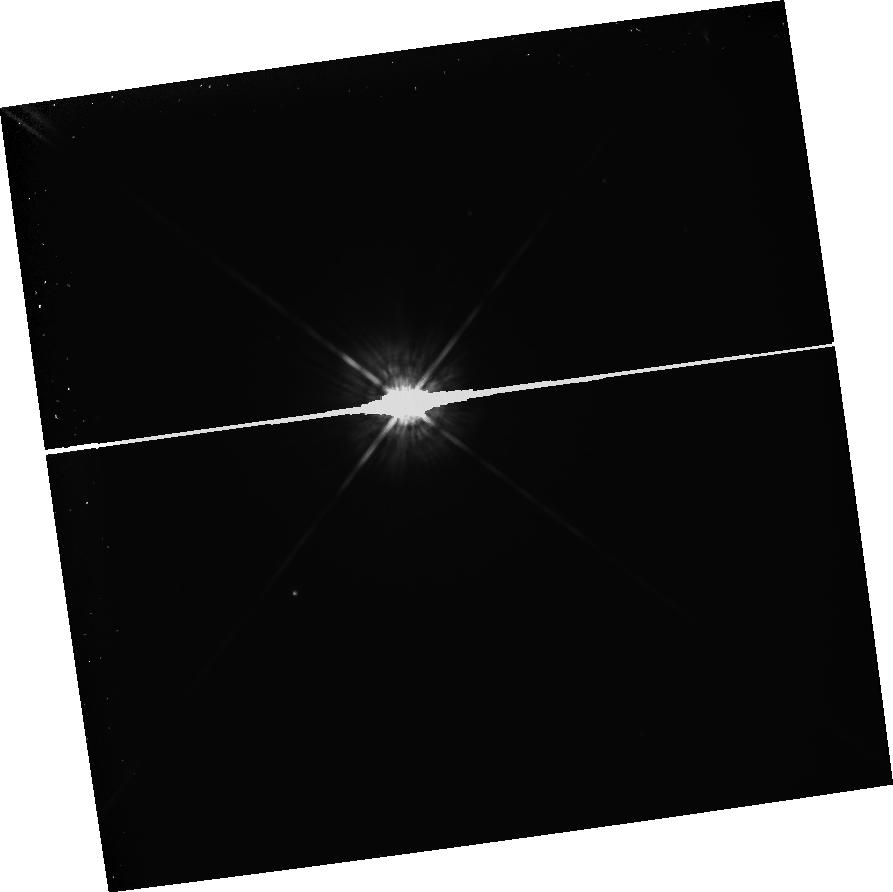
Target: BD+4D3561. Instrument: WFPC2/PC. Filter: F675W. Exposure: 1.2 h. Observation ID: hst_5132_08_wfpc2_pc_f675w_u2kx08

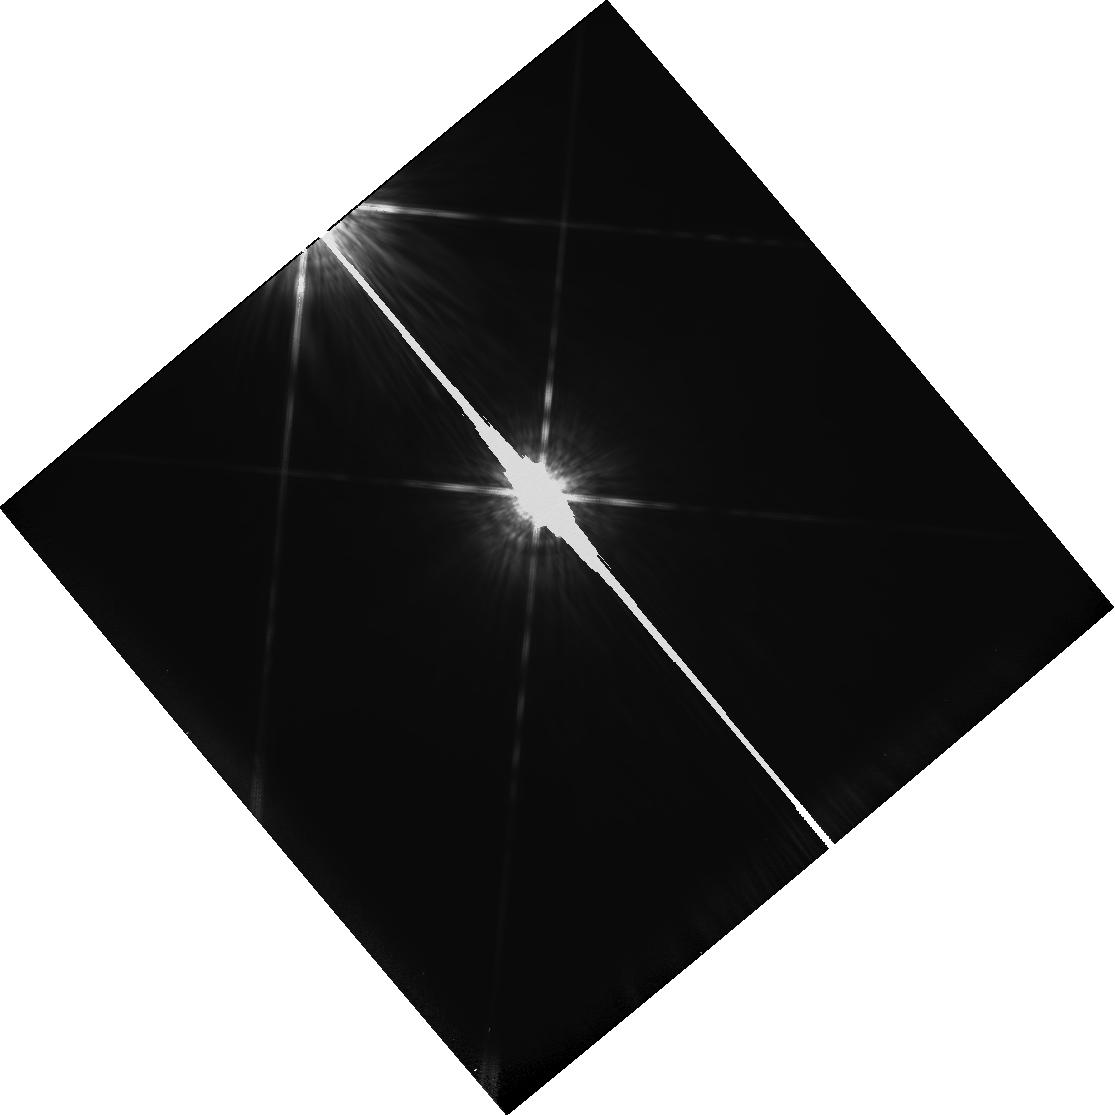
Target: HD128621. Instrument: WFPC2/PC. Filter: F850LP. Exposure: 2 min. Observation ID: hst_5132_0d_wfpc2_pc_f850lp_u2kx0d

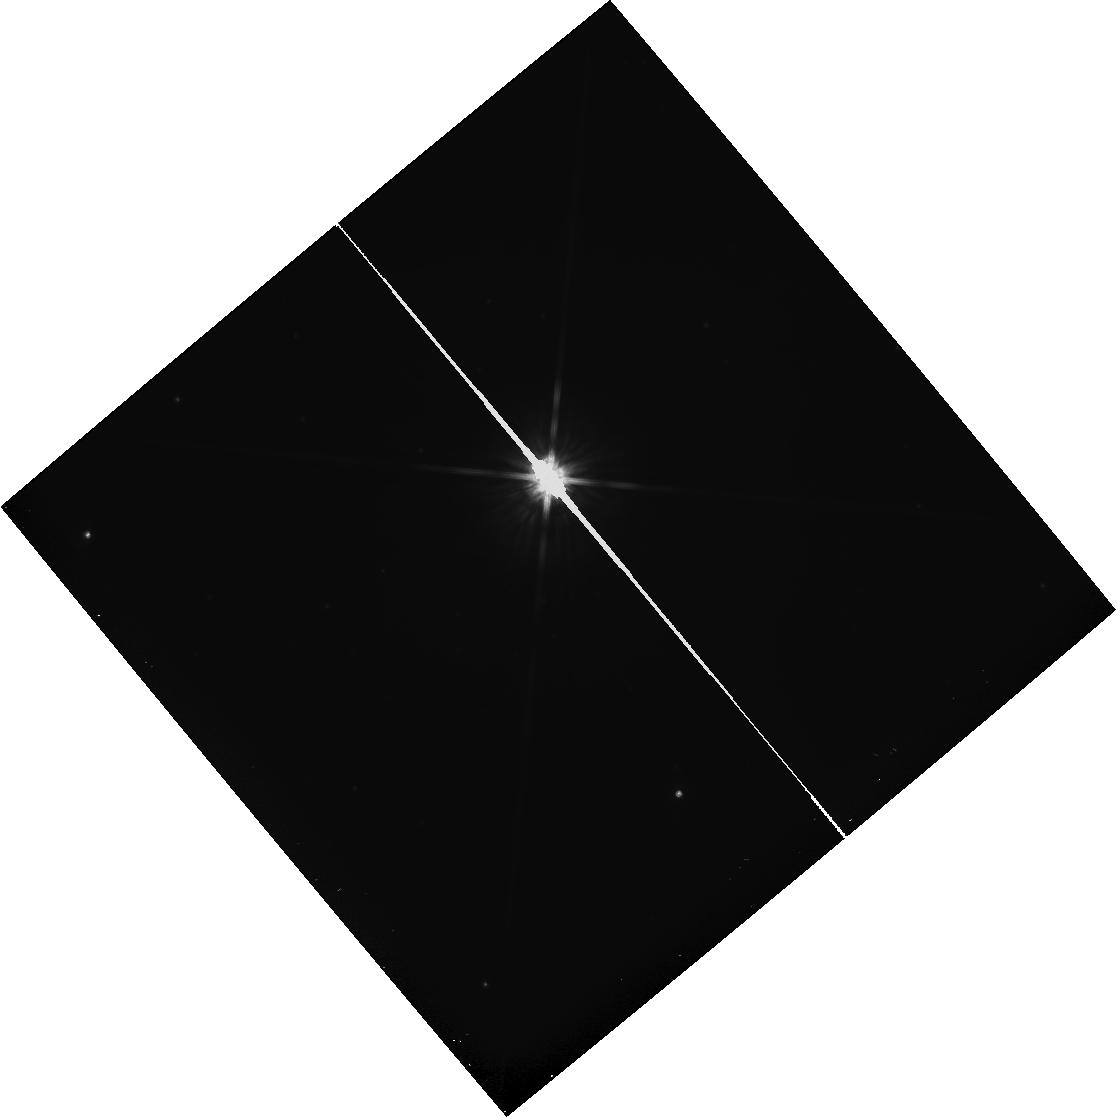
Target: PROXIMA-CEN. Instrument: WFPC2/PC. Filter: F814W. Exposure: 27 min. Observation ID: hst_5132_0f_wfpc2_pc_f814w_u2kx0f

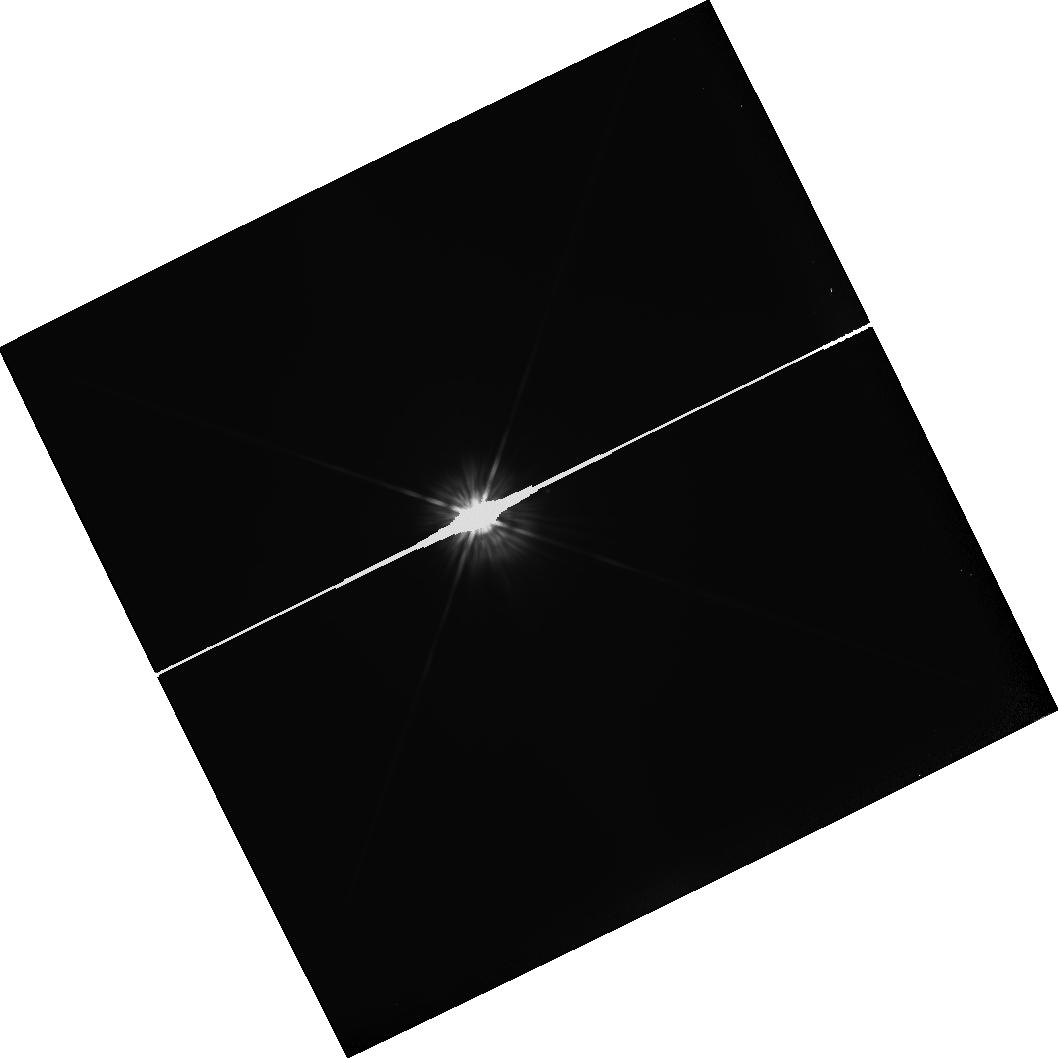
Target: HD16160. Instrument: WFPC2/PC. Filter: F555W. Exposure: 2 min. Observation ID: hst_5132_01_wfpc2_pc_f555w_u2kx01

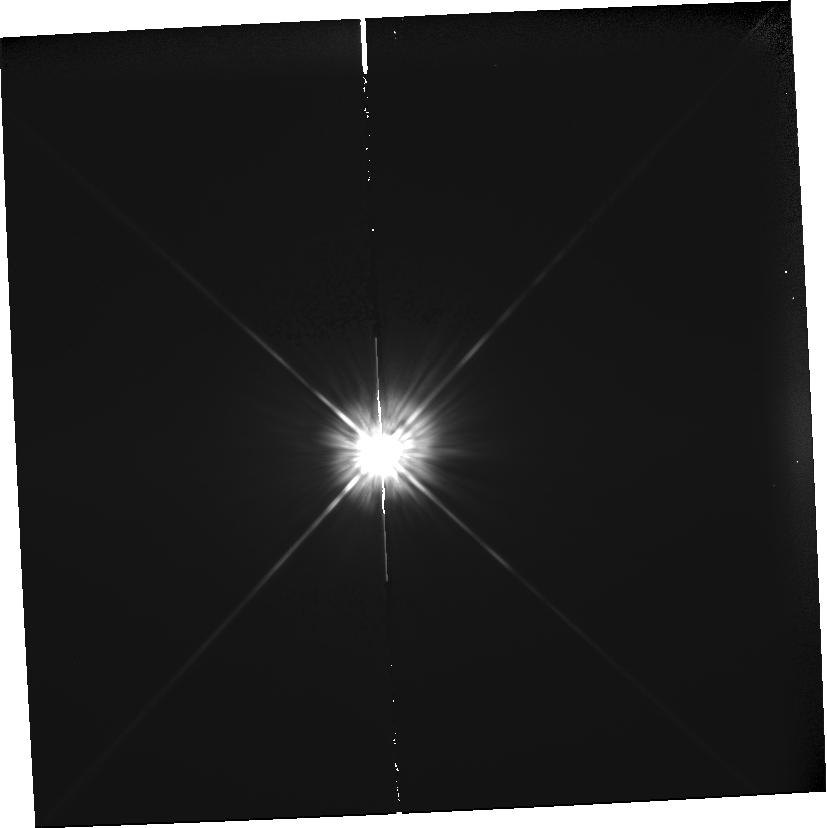
Target: HD90839. Instrument: WFPC2/PC. Filter: F555W. Exposure: 2 min. Observation ID: hst_5132_0g_wfpc2_pc_f555w_u2kx0g

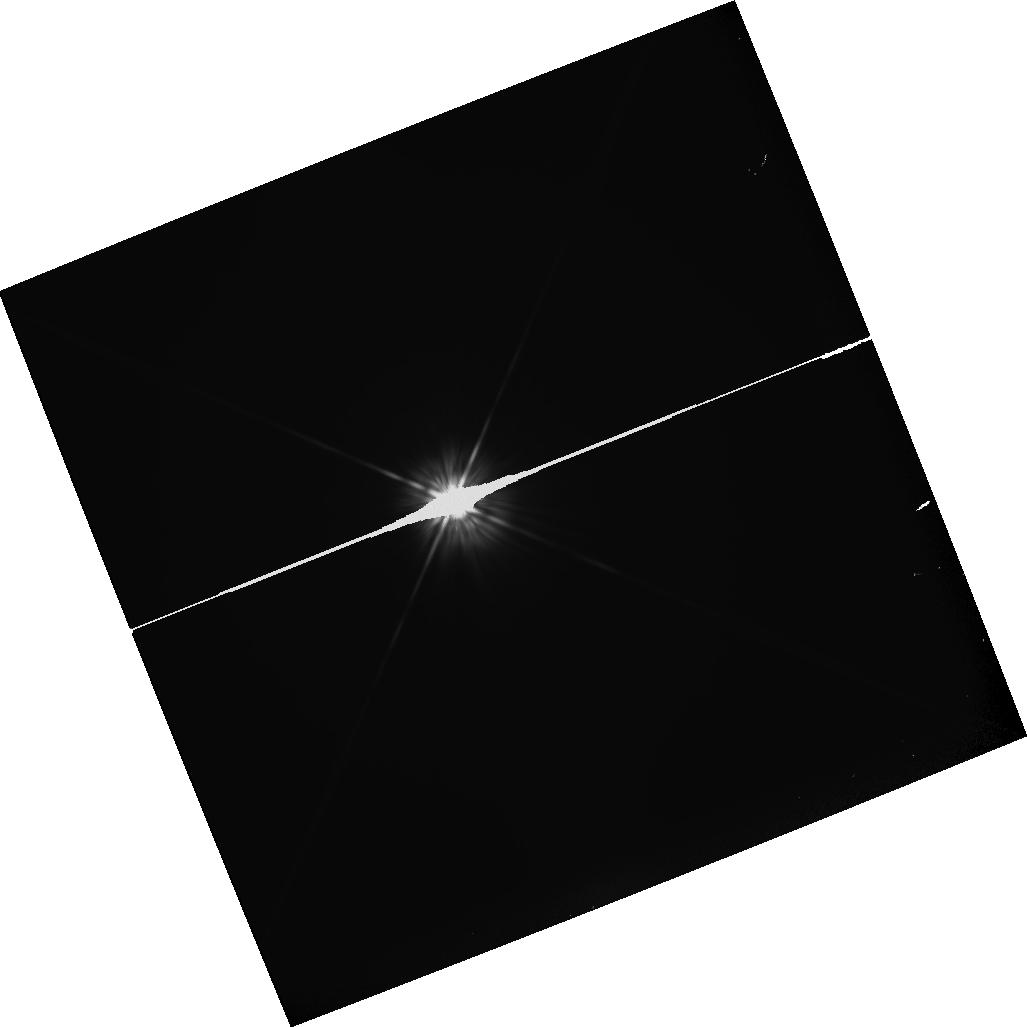
Target: HD10700. Instrument: WFPC2/PC. Filter: F555W. Exposure: 5 min. Observation ID: hst_5132_03_wfpc2_pc_f555w_u2kx03

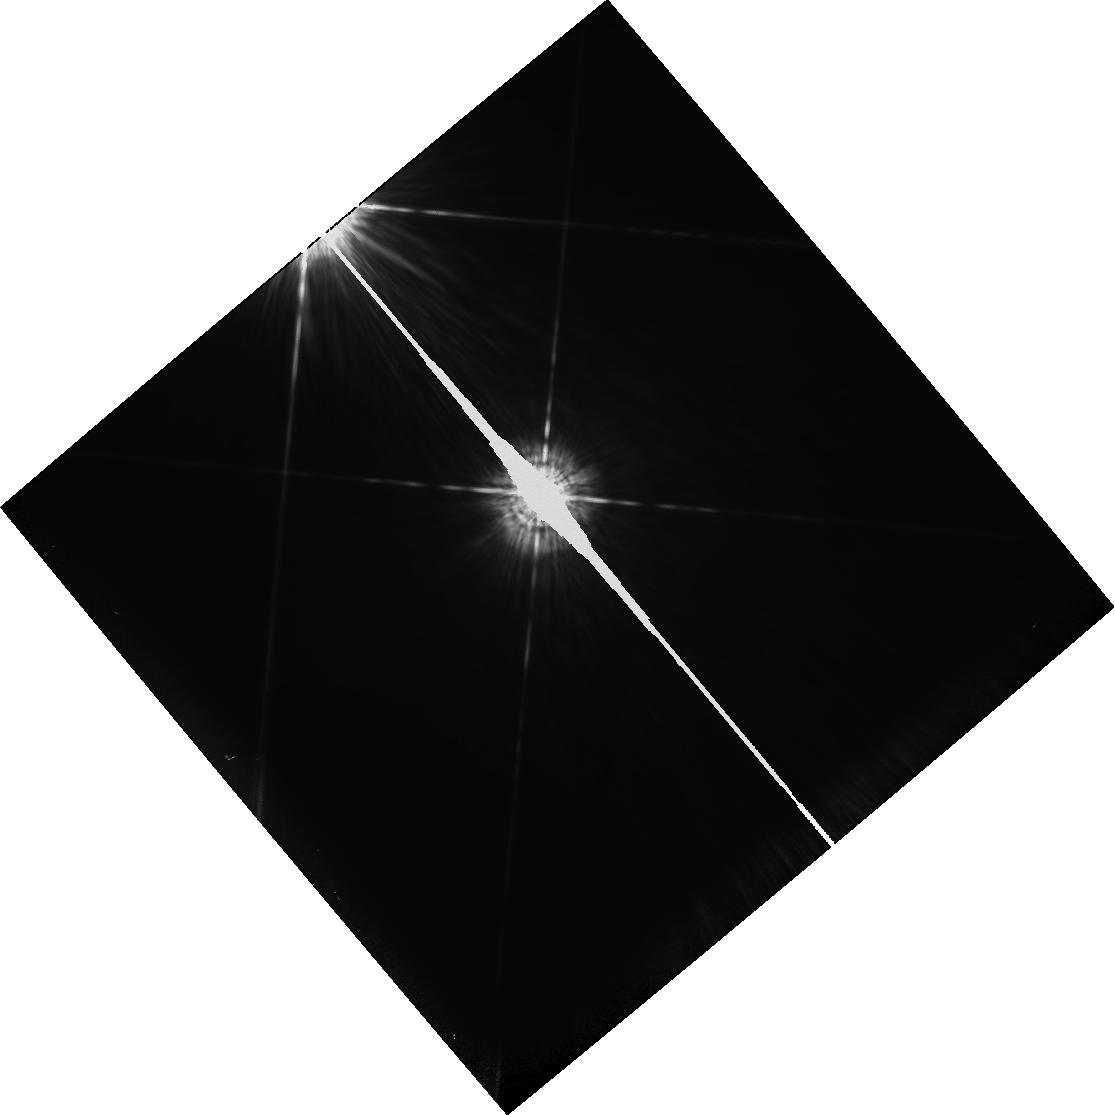
Target: HD128621. Instrument: WFPC2/PC. Filter: F547M. Exposure: 1 min. Observation ID: hst_5132_0c_wfpc2_pc_f547m_u2kx0c

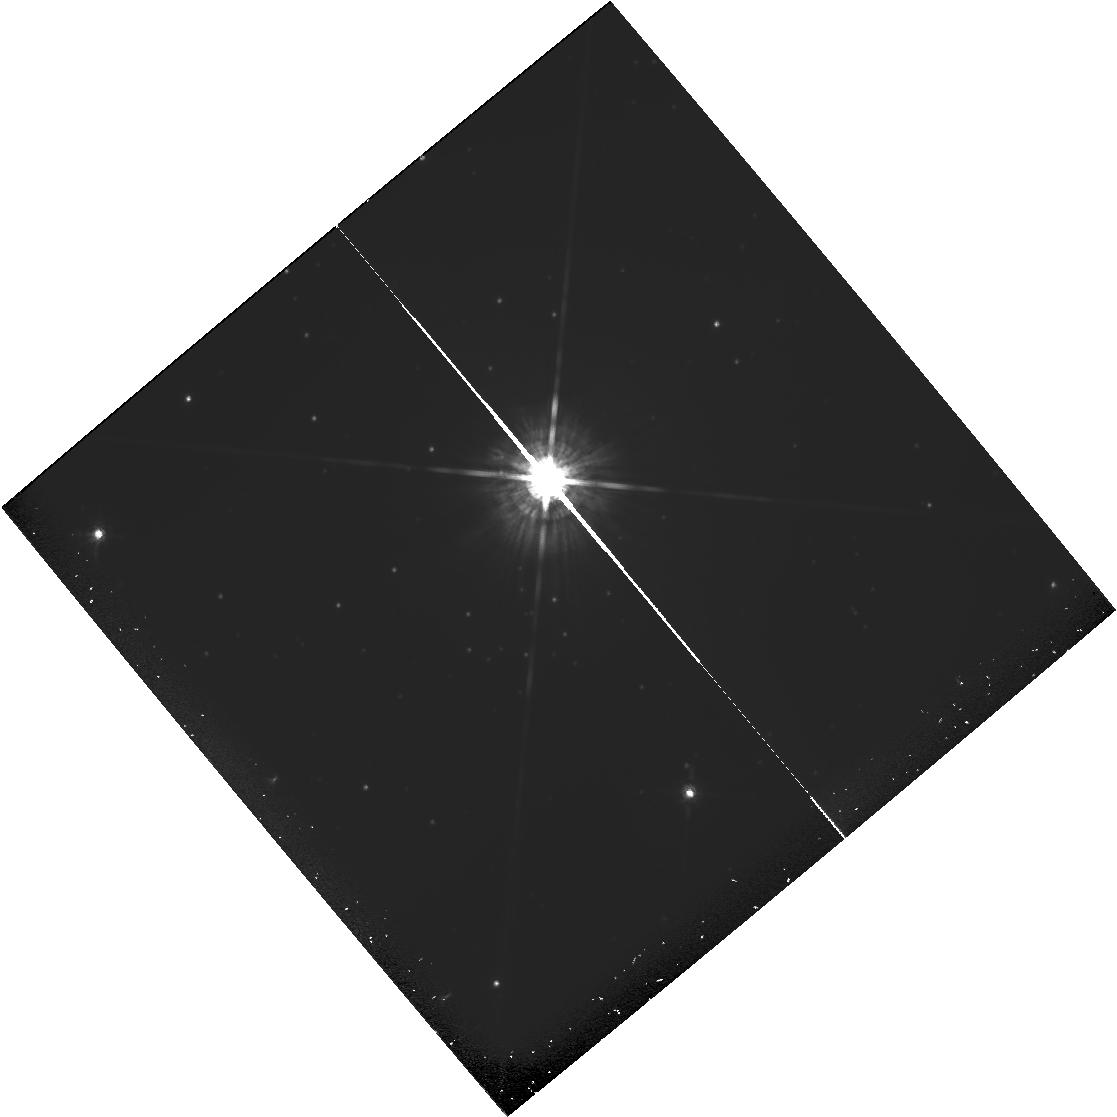
Target: PROXIMA-CEN. Instrument: WFPC2/PC. Filter: F675W. Exposure: 1.3 h. Observation ID: hst_5132_0e_wfpc2_pc_f675w_u2kx0e

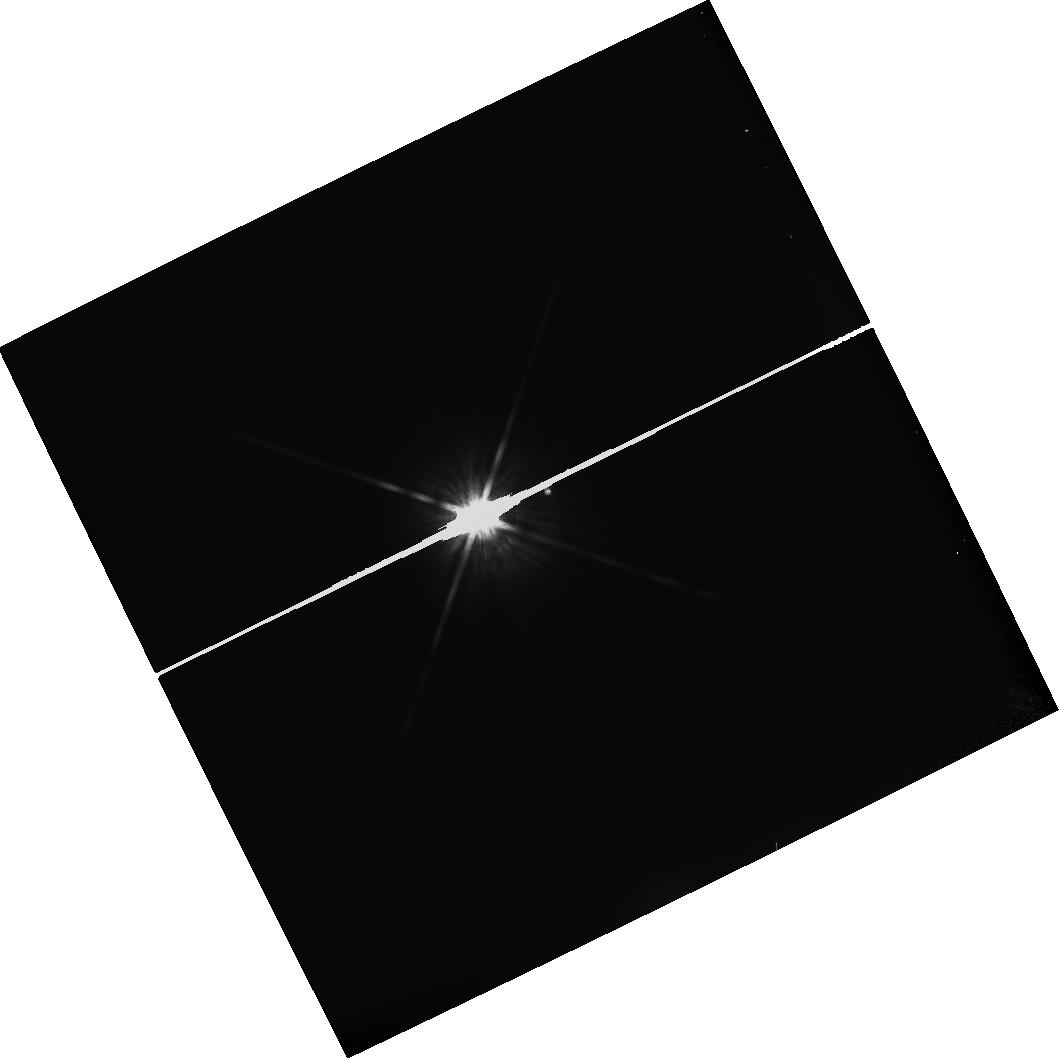
Target: HD16160. Instrument: WFPC2/PC. Filter: F814W. Exposure: 5 min. Observation ID: hst_5132_02_wfpc2_pc_f814w_u2kx02

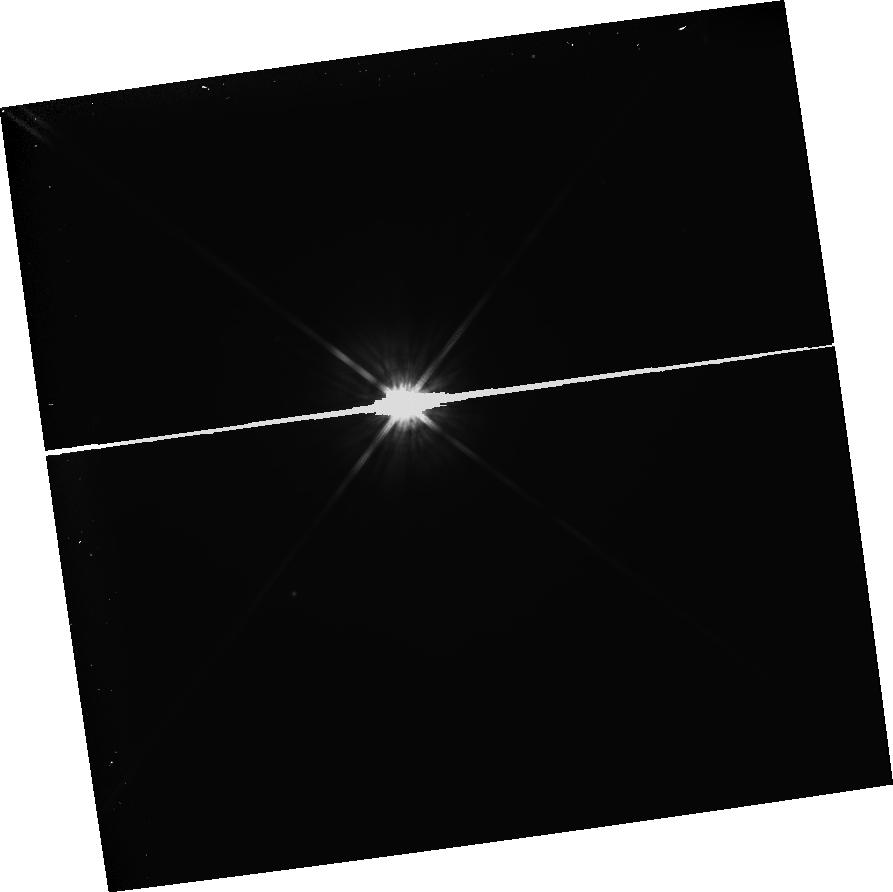
Target: BD+4D3561. Instrument: WFPC2/PC. Filter: F814W. Exposure: 20 min. Observation ID: hst_5132_08_wfpc2_pc_f814w_u2kx08

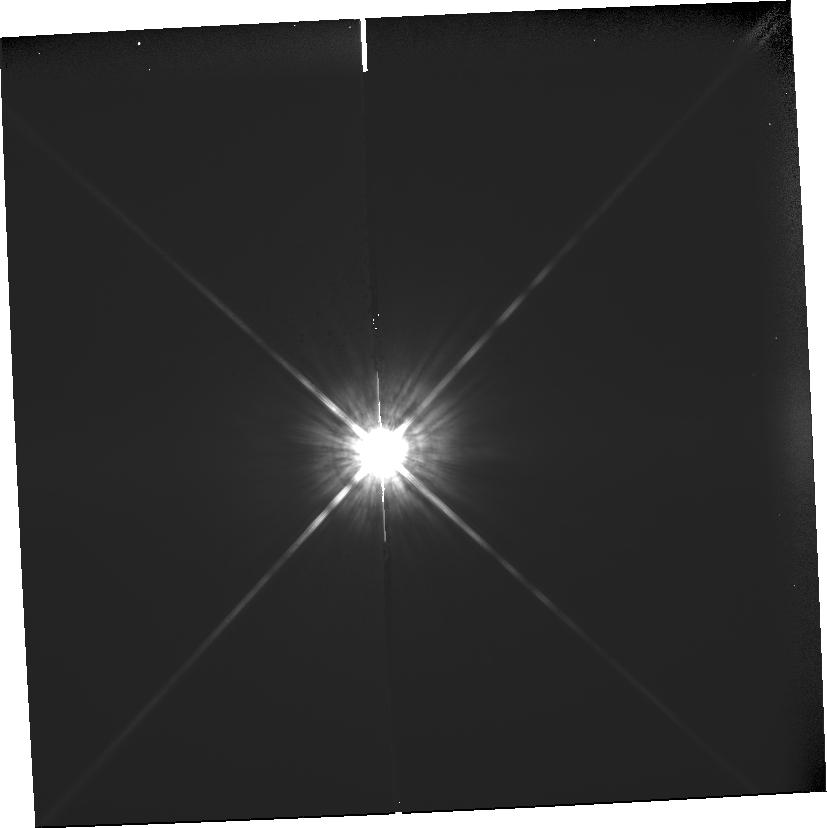
Target: HD90839. Instrument: WFPC2/PC. Filter: F814W. Exposure: 2 min. Observation ID: hst_5132_0g_wfpc2_pc_f814w_u2kx0g

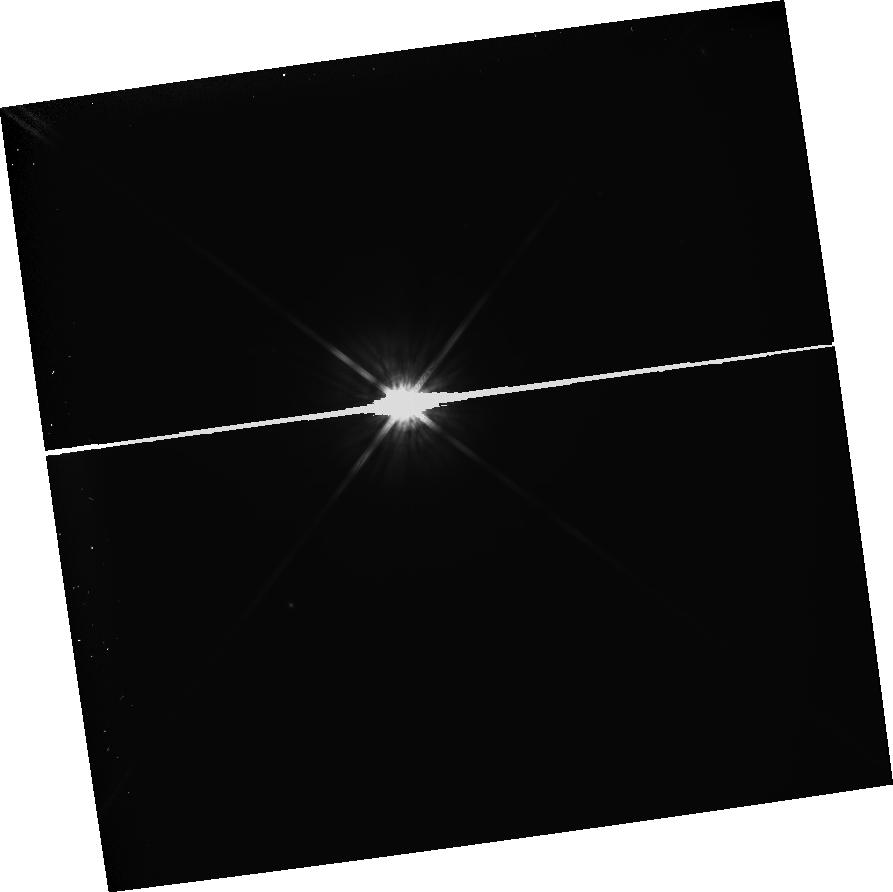
Target: BD+4D3561. Instrument: WFPC2/PC. Filter: F814W. Exposure: 23 min. Observation ID: hst_5132_09_wfpc2_pc_f814w_u2kx09

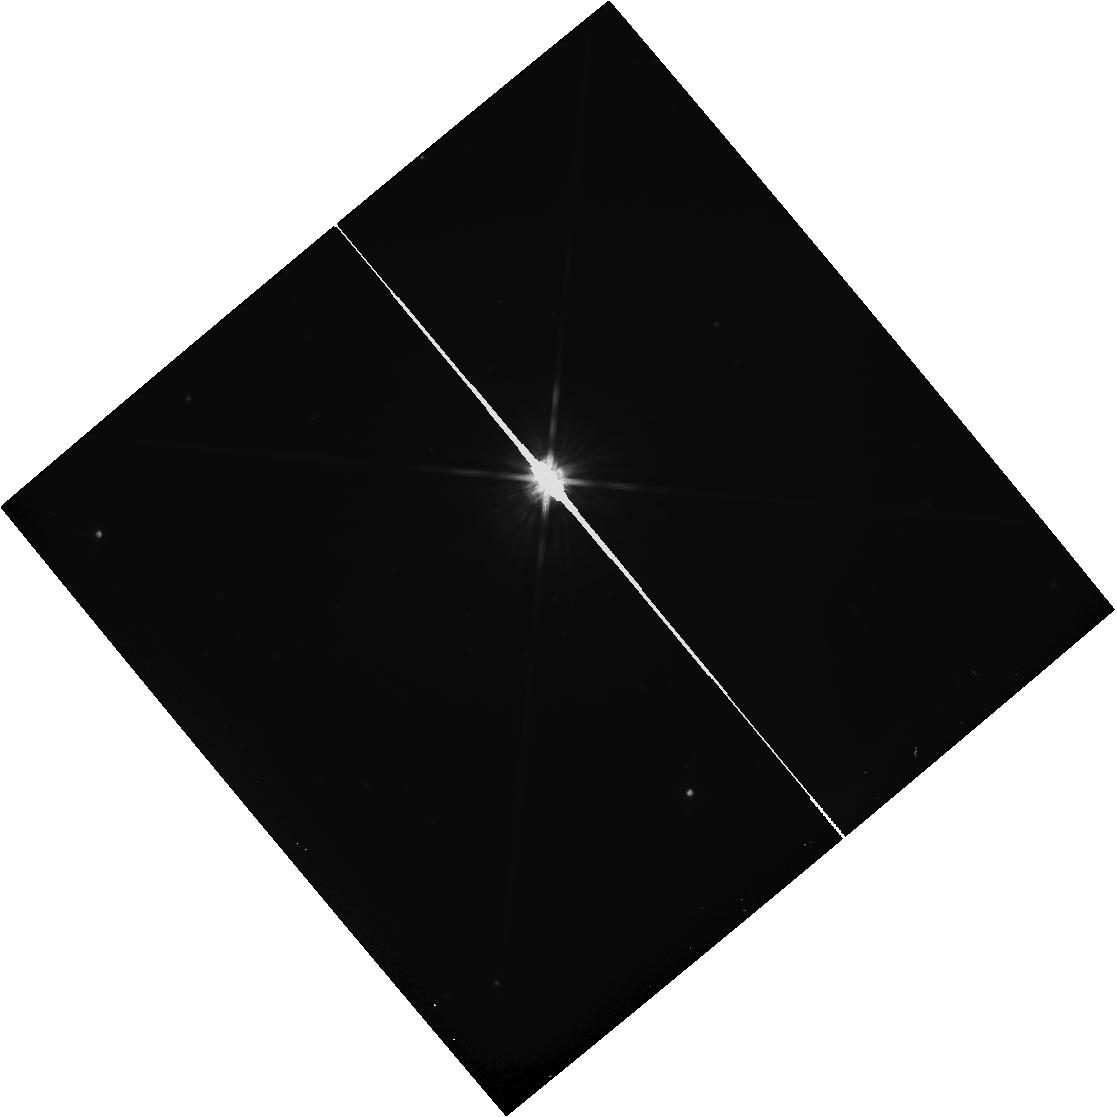
Target: PROXIMA-CEN. Instrument: WFPC2/PC. Filter: F814W. Exposure: 27 min. Observation ID: hst_5132_0e_wfpc2_pc_f814w_u2kx0e

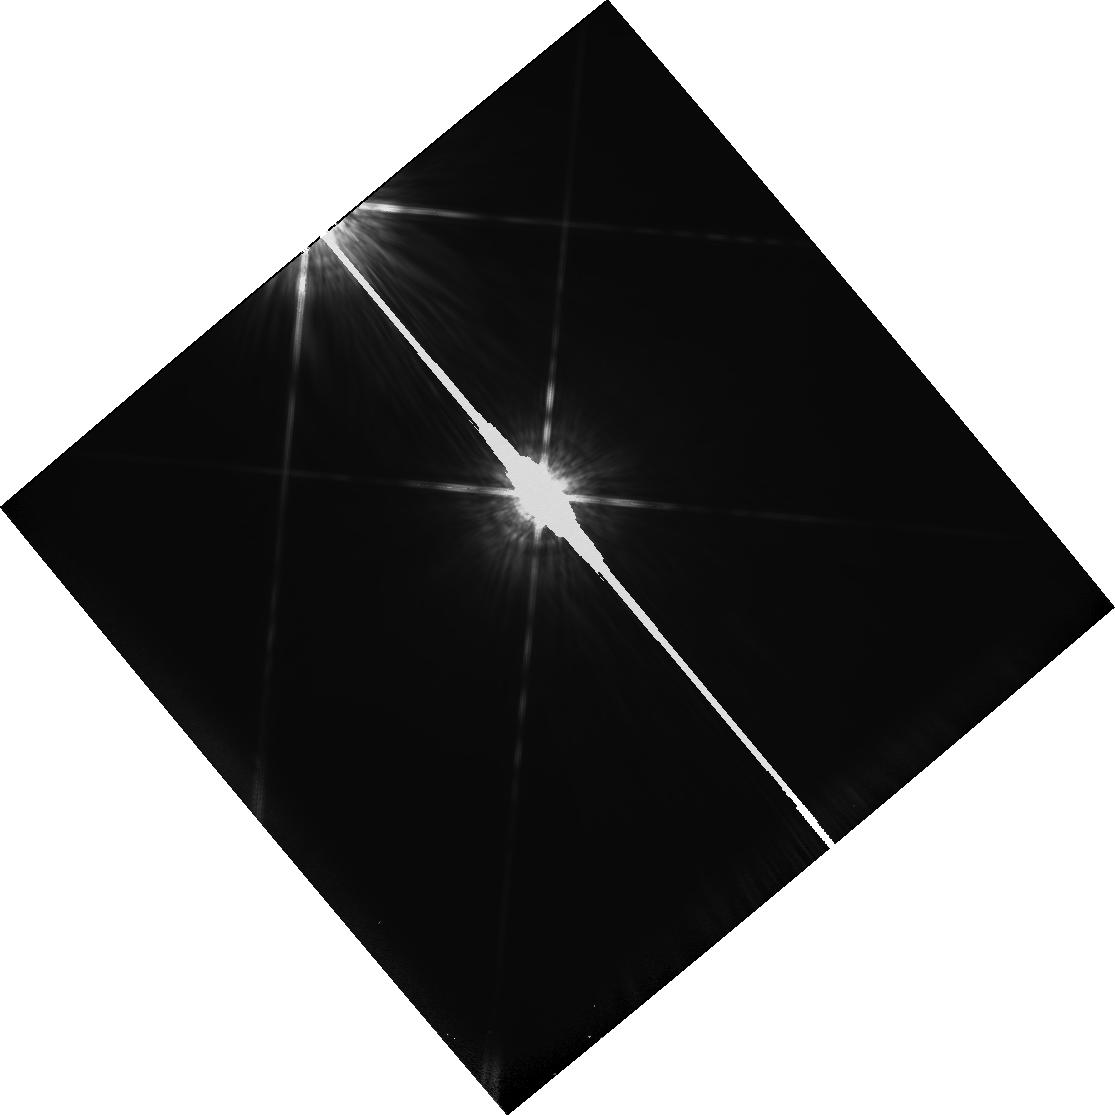
Target: HD128621. Instrument: WFPC2/PC. Filter: F850LP. Exposure: 2 min. Observation ID: hst_5132_0c_wfpc2_pc_f850lp_u2kx0c

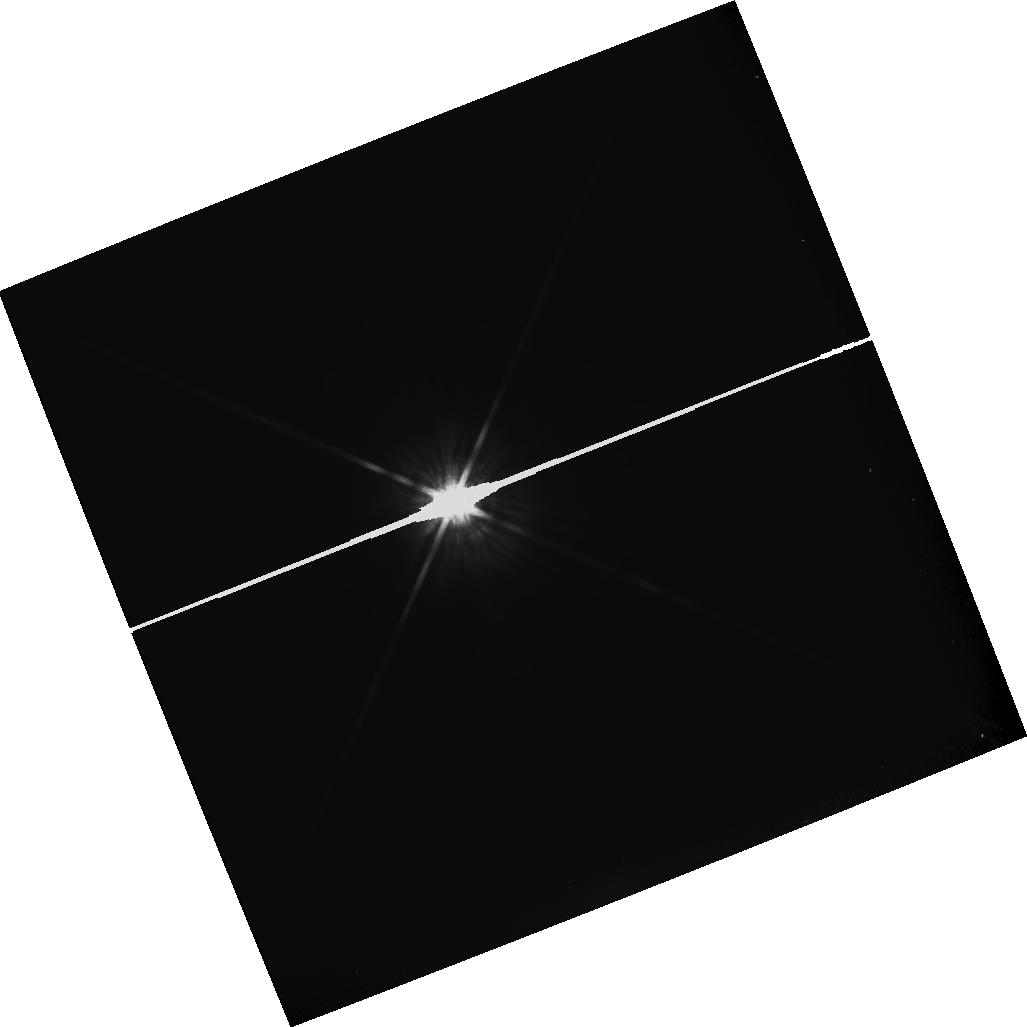
Target: HD10700. Instrument: WFPC2/PC. Filter: F814W. Exposure: 5 min. Observation ID: hst_5132_04_wfpc2_pc_f814w_u2kx04

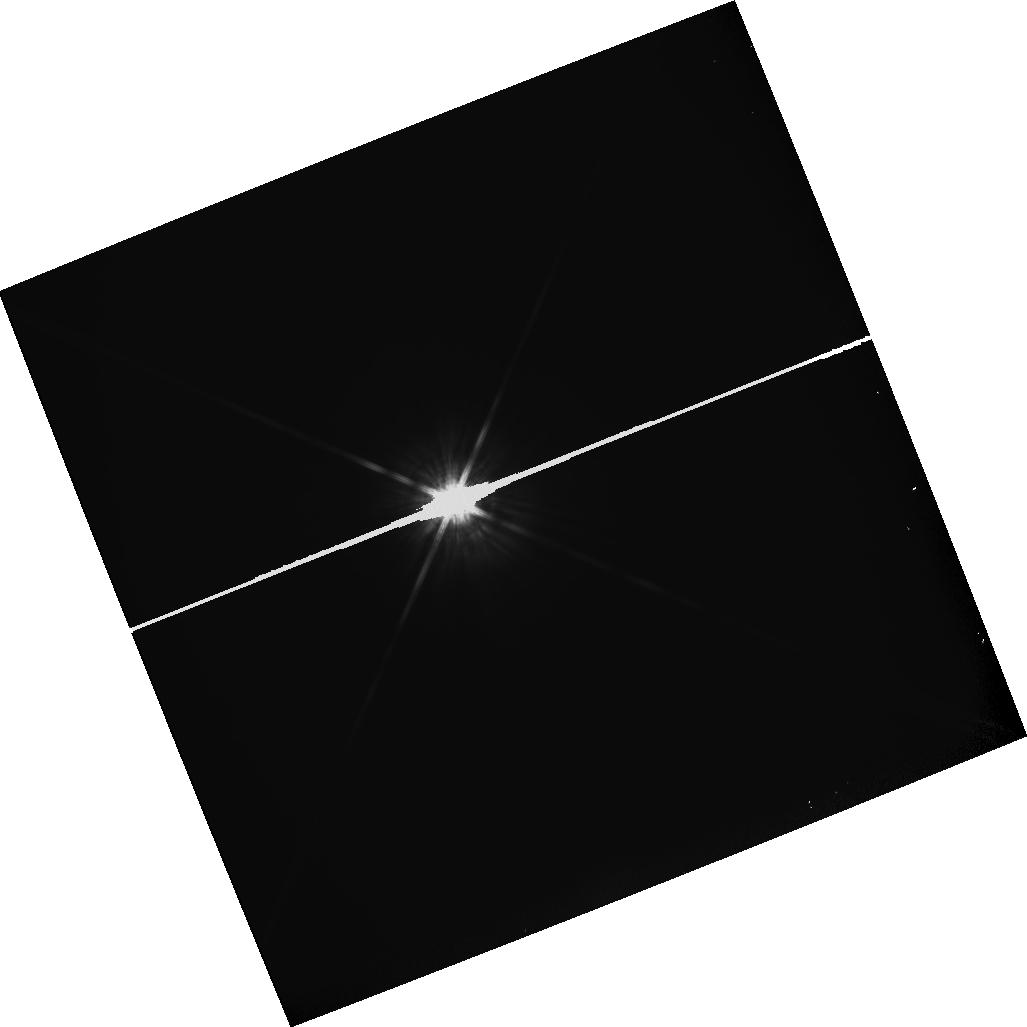
Target: HD10700. Instrument: WFPC2/PC. Filter: F814W. Exposure: 5 min. Observation ID: hst_5132_05_wfpc2_pc_f814w_u2kx05

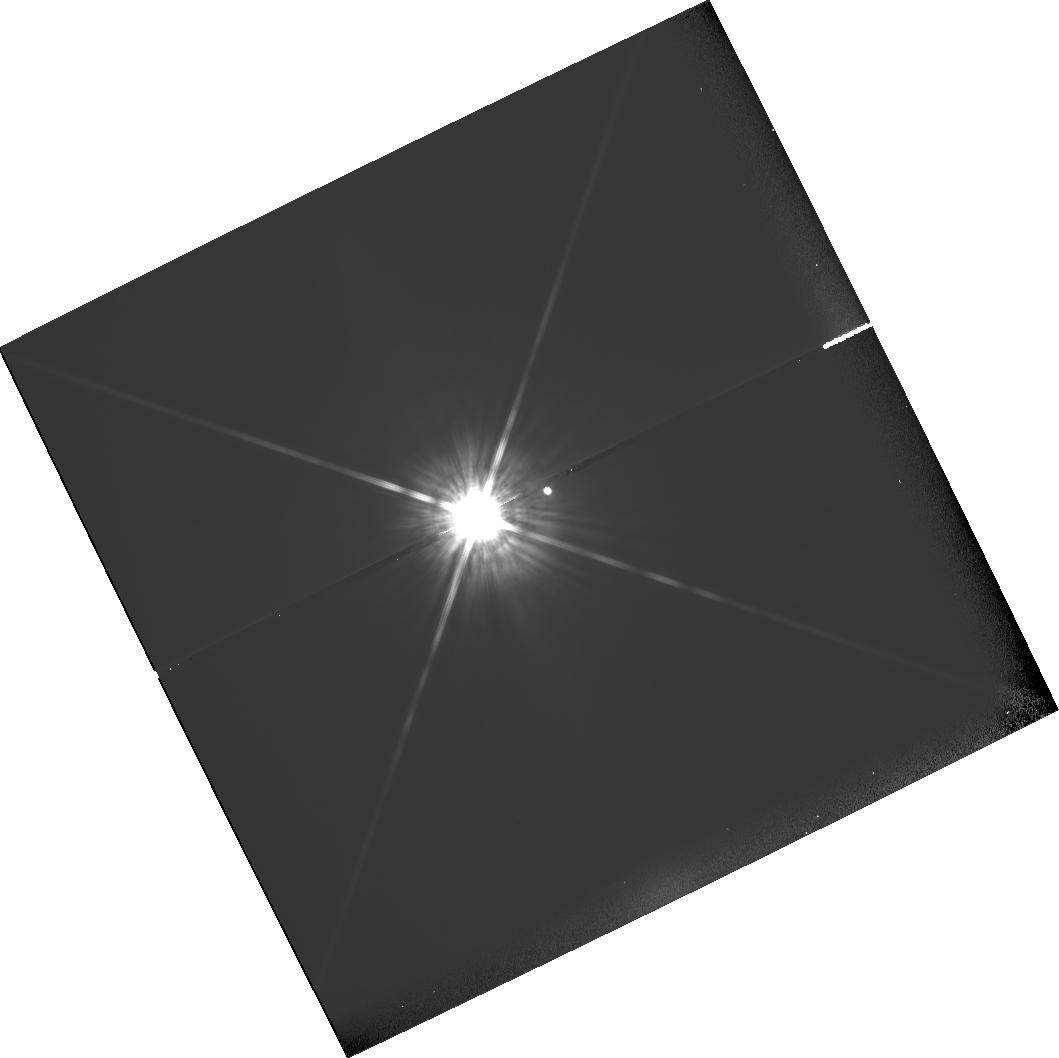
Target: HD16160. Instrument: WFPC2/PC. Filter: F814W. Exposure: 5 min. Observation ID: hst_5132_01_wfpc2_pc_f814w_u2kx01

A PHOTOMETRIC SEARCH FOR PLANETS OF NEARBY STARS; GTO PROPOSAL #5132 (PI: Ford, Holland)

The proposed research is a search for planets of nearby stars. The technique involves use of the Planetary Camera with narrow and wide band pass filters to photometrically measure the presence of resolved dark companions. The exposures are calculated to provide 70000 electrons per pixel at 1.2 arcsec from the target stars. Multiple exposures will be required.